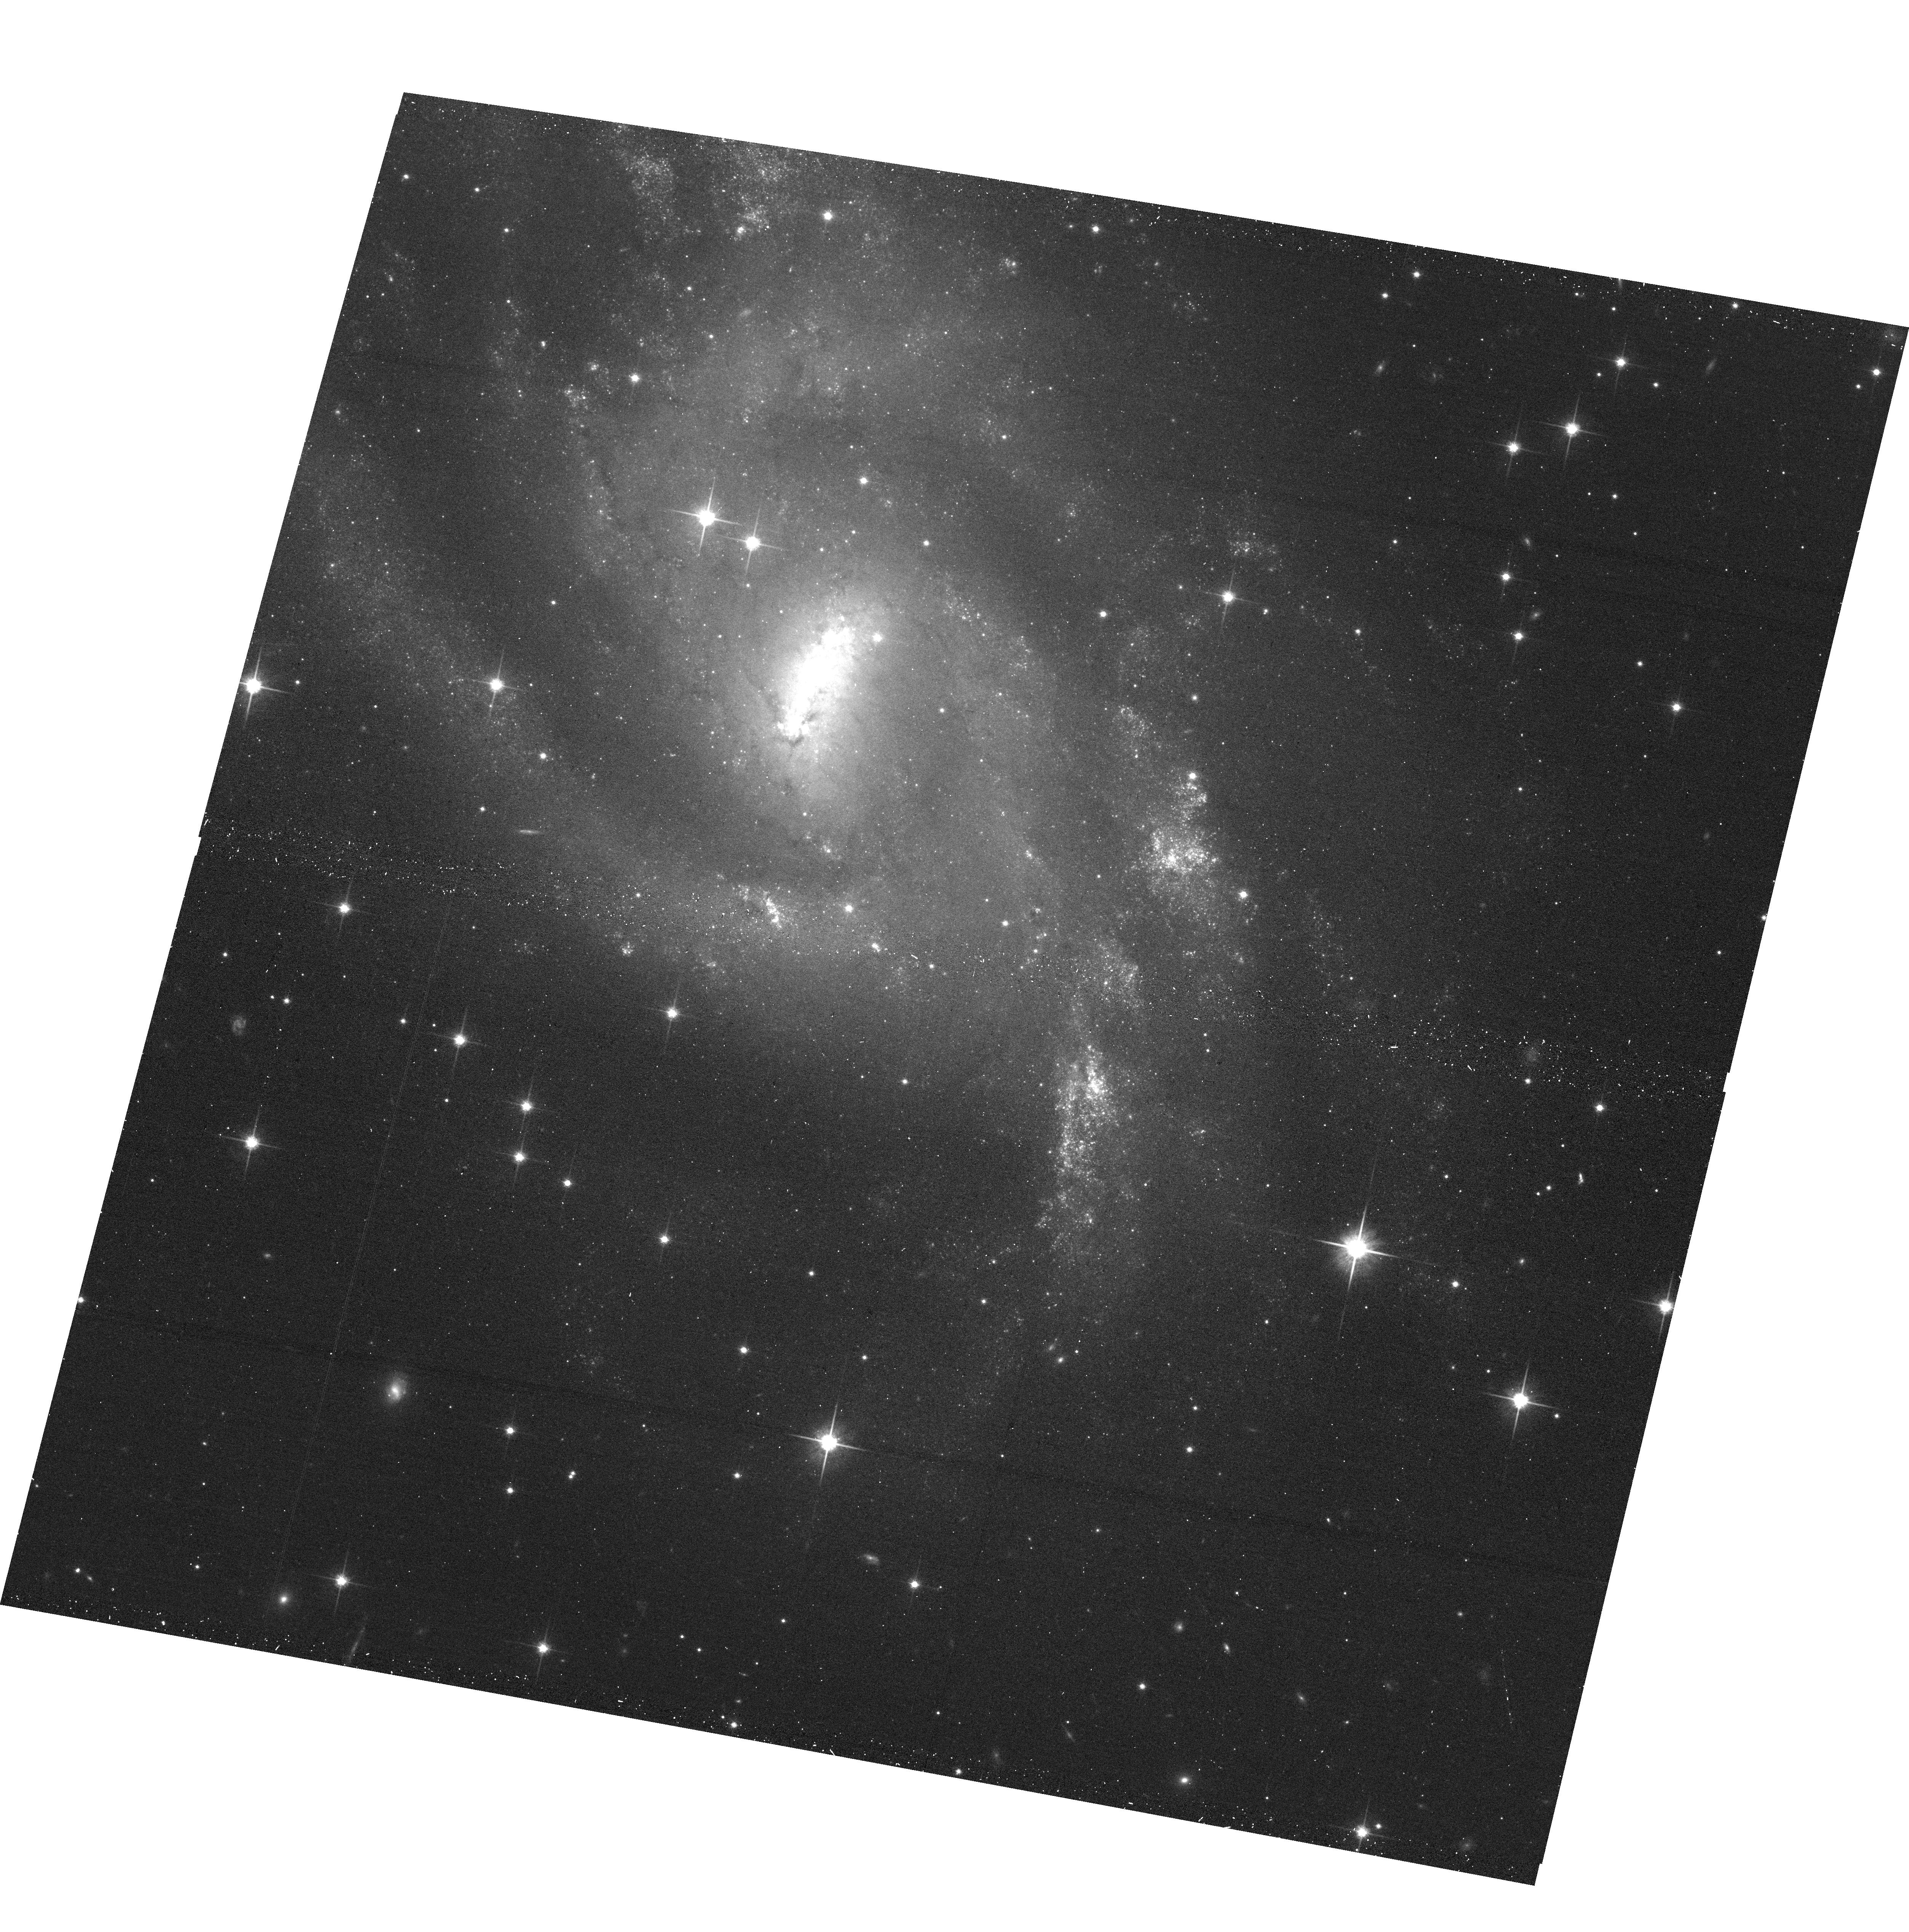
Target: SN1995AG
Instrument: ACS/WFC
Filter: F814W
Exposure: 13 min
Observation ID: hst_17070_18_acs_wfc_f814w_jey318

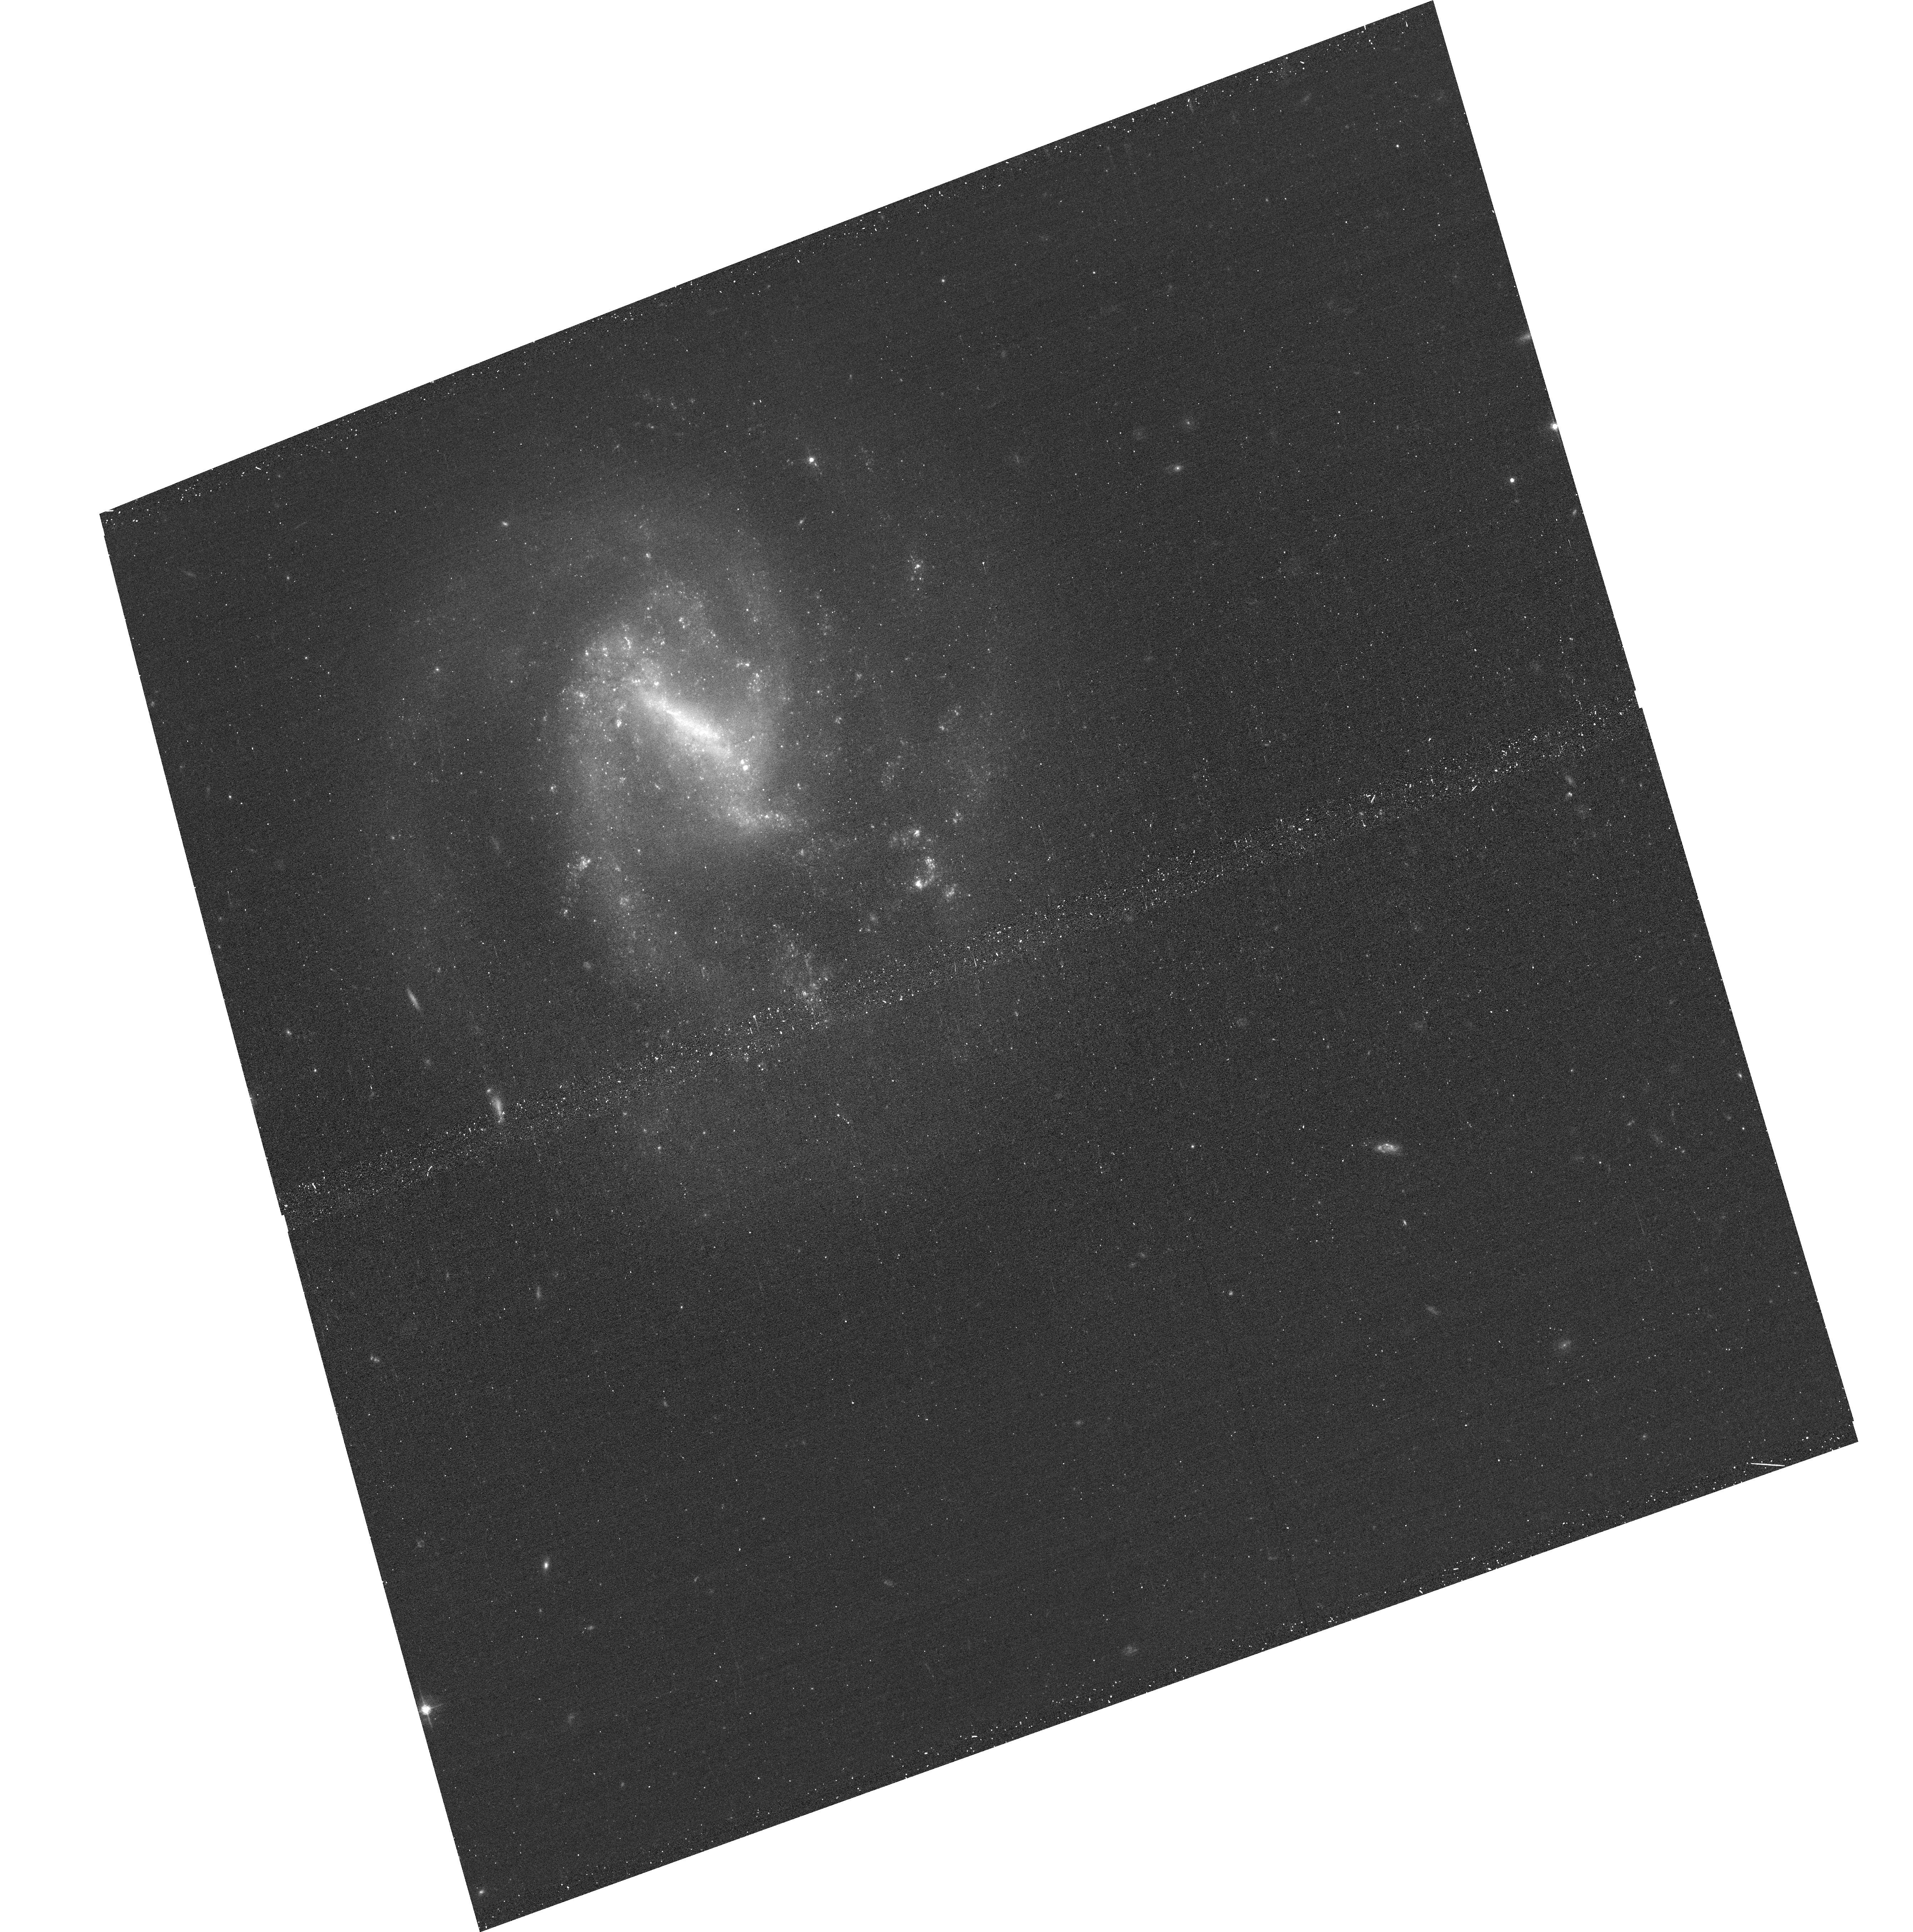
Target: SN1999BG
Instrument: ACS/WFC
Filter: F555W
Exposure: 13 min
Observation ID: hst_17070_21_acs_wfc_f555w_jey321

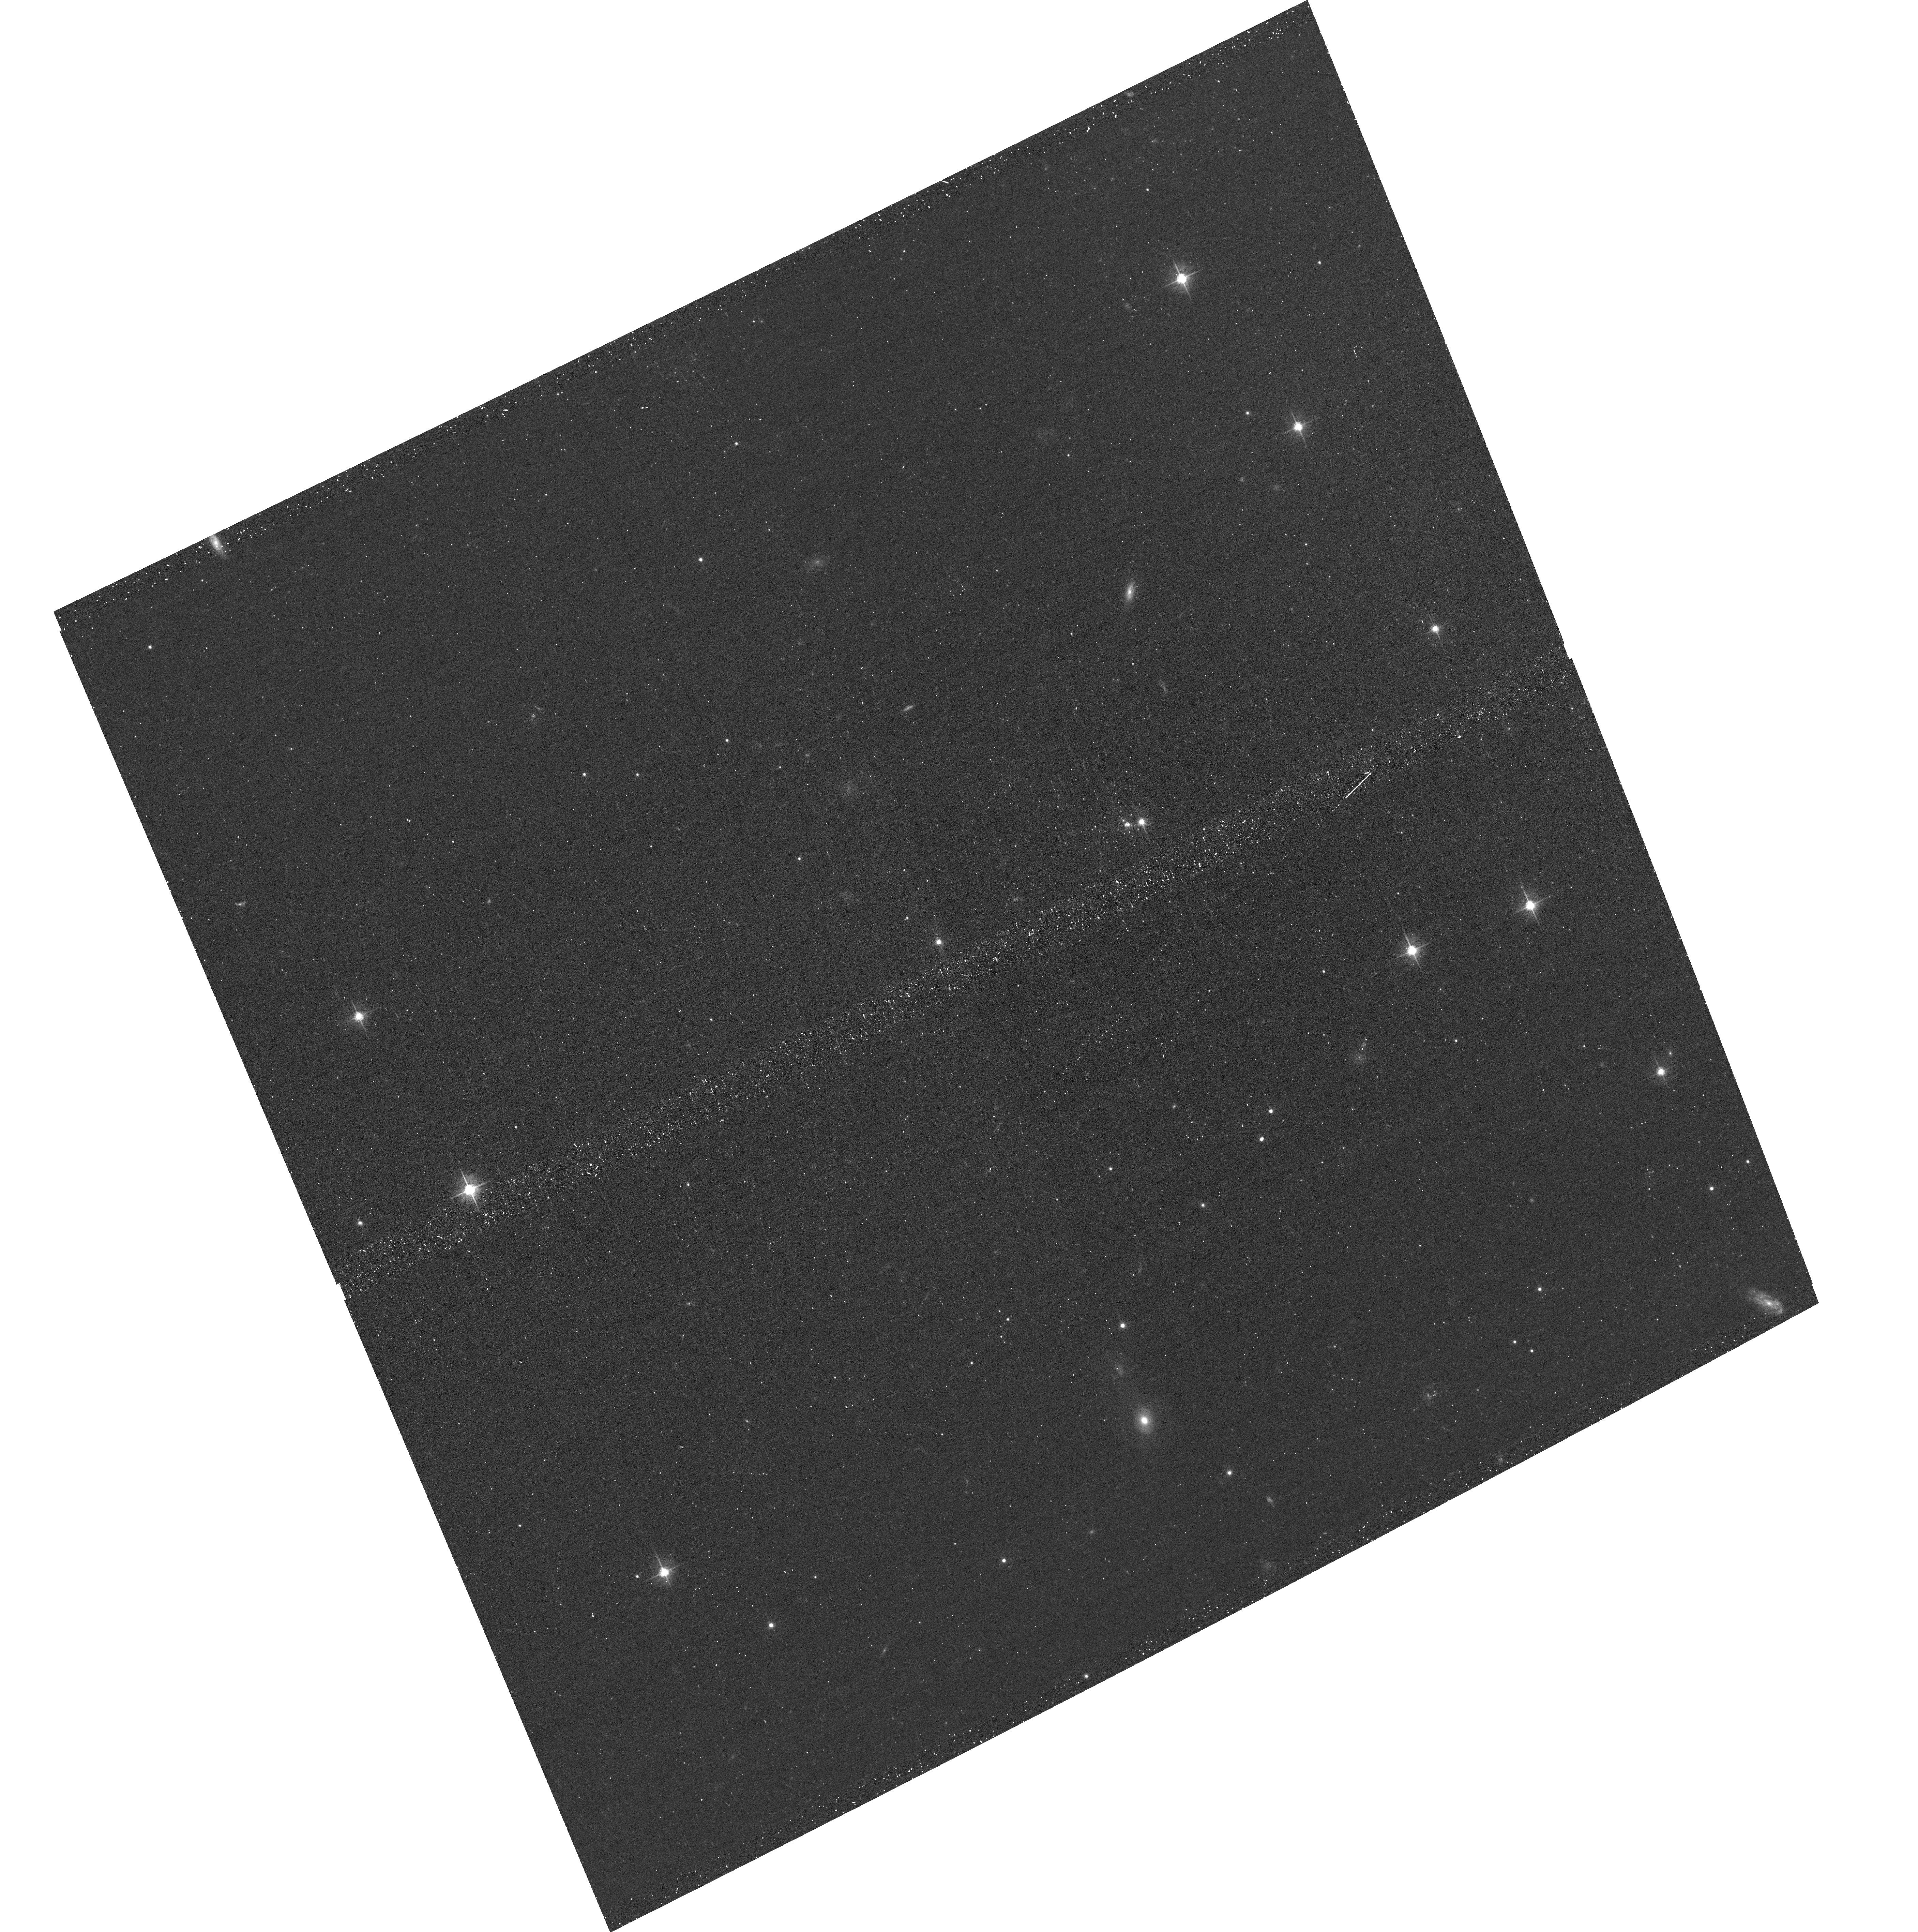
Target: SN1969L
Instrument: ACS/WFC
Filter: F555W
Exposure: 13 min
Observation ID: hst_17070_09_acs_wfc_f555w_jey309

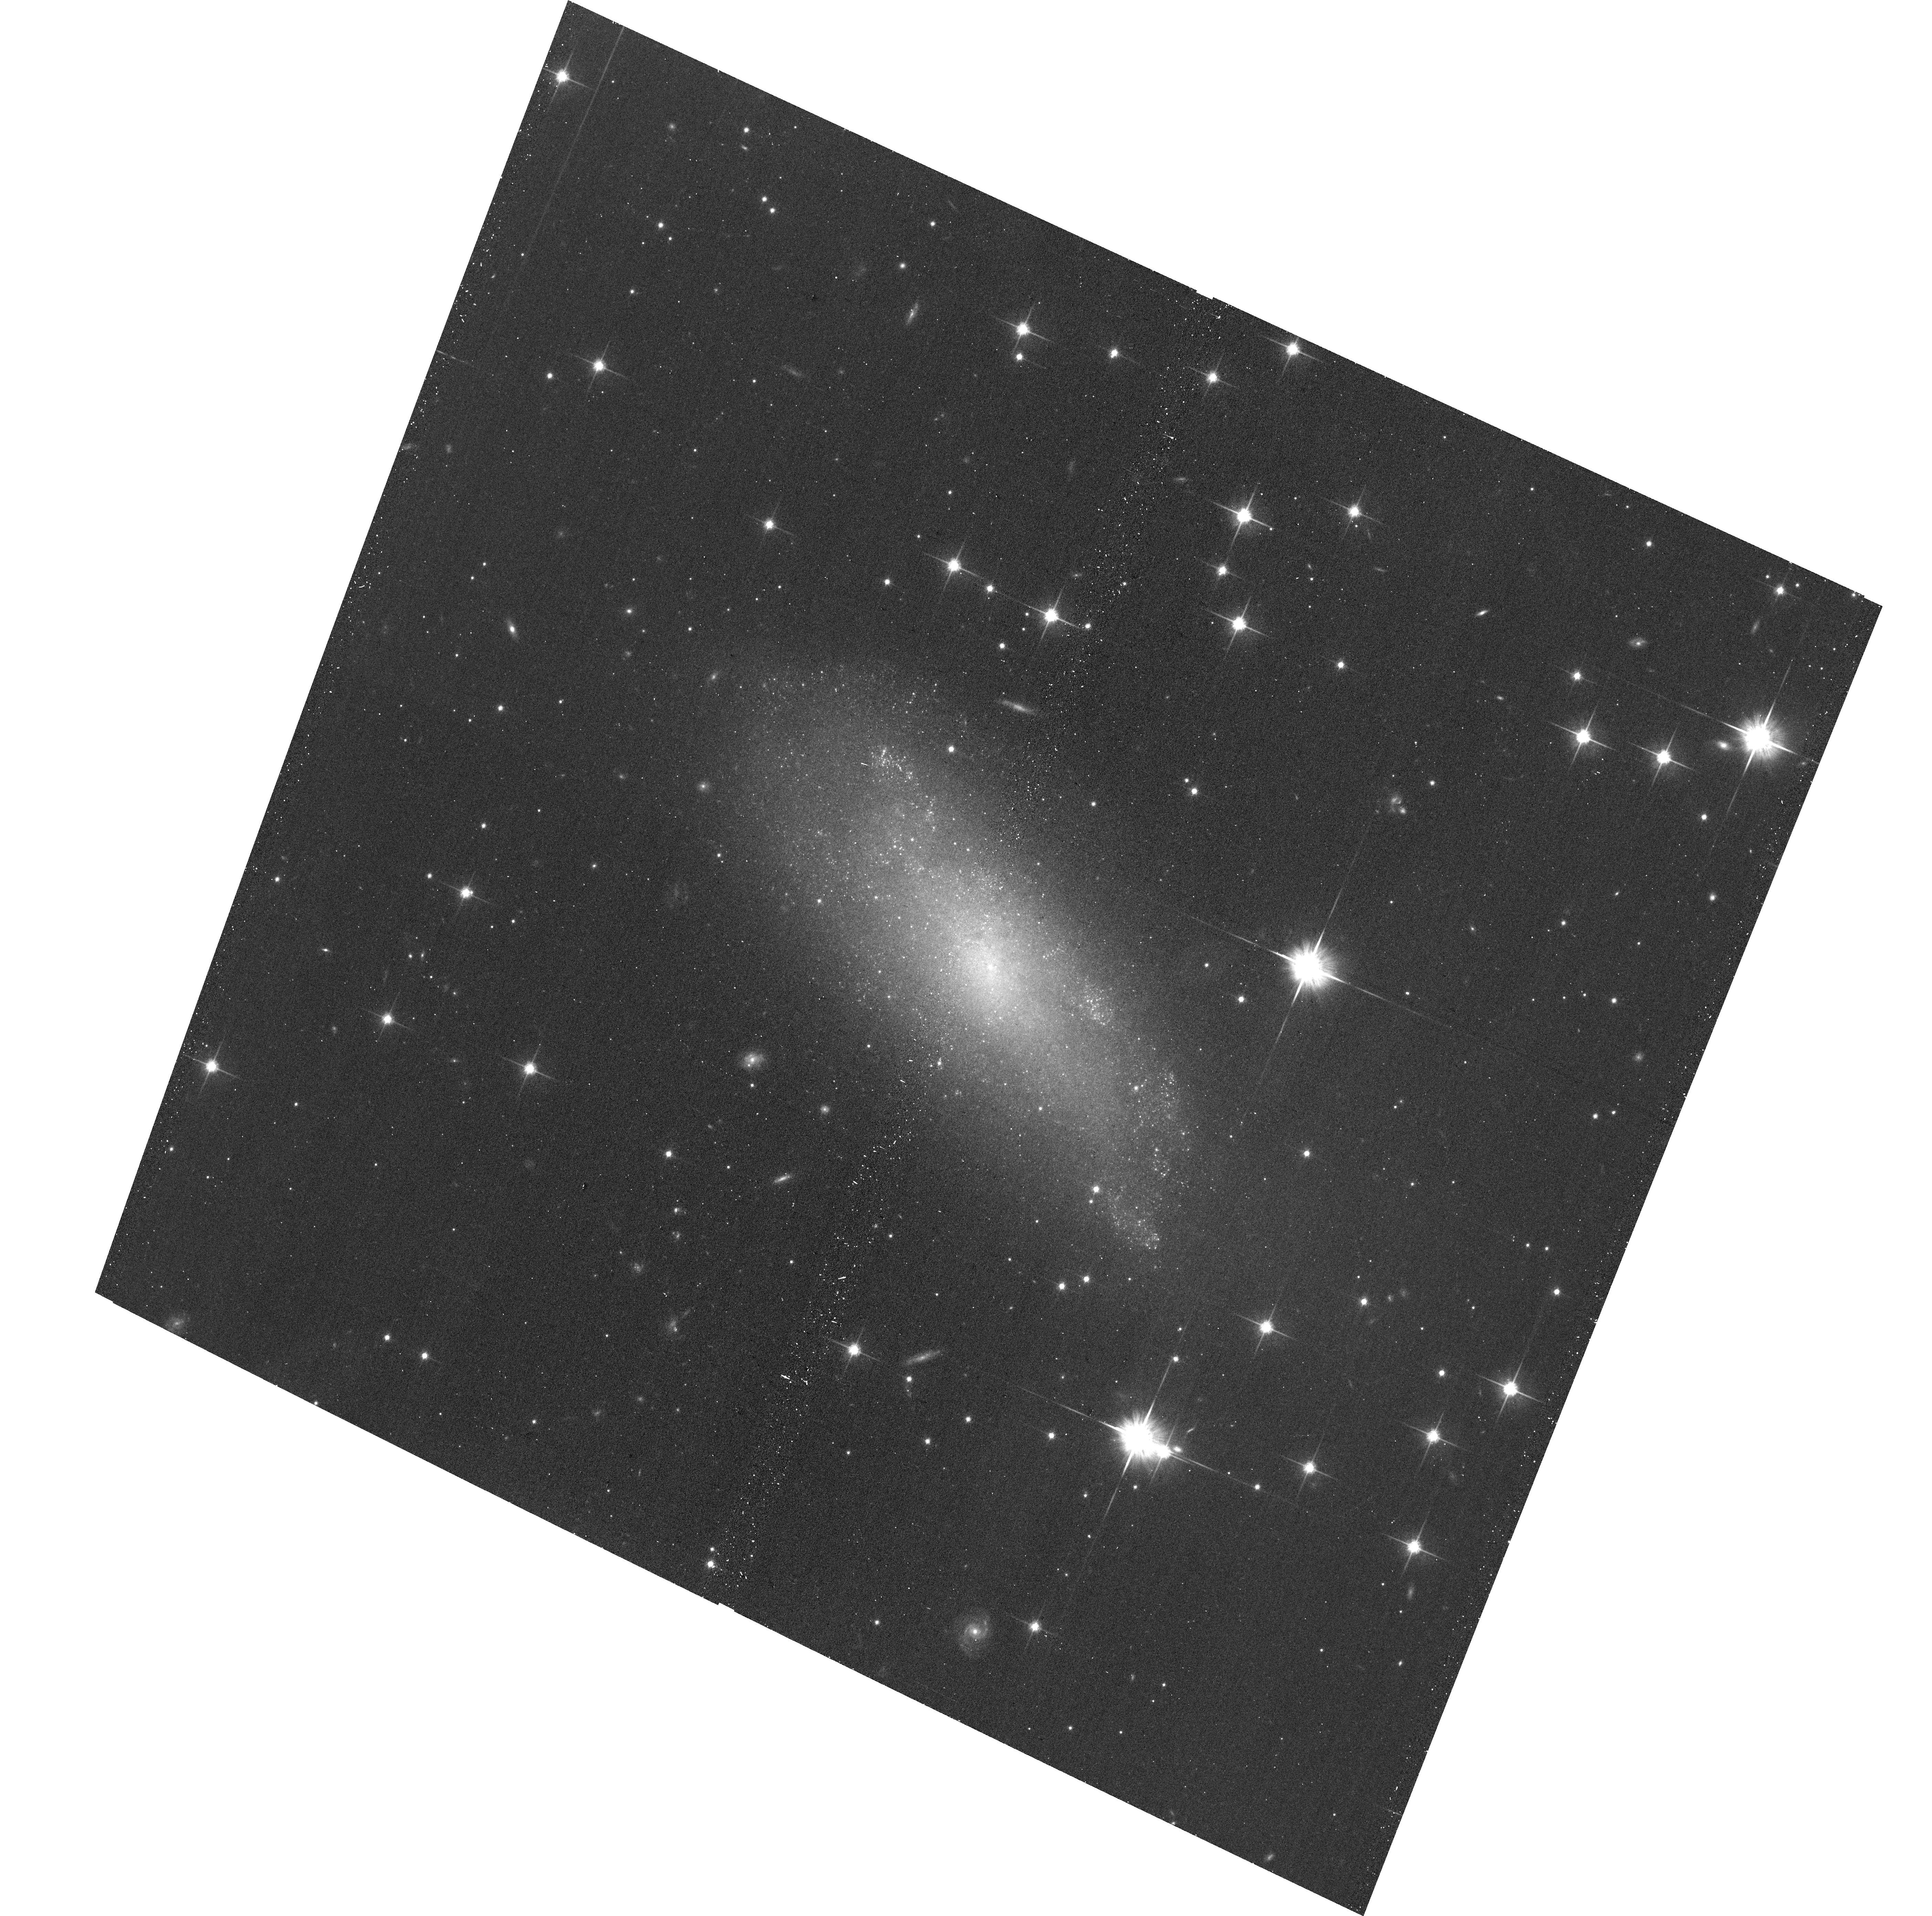
Target: SN2008FB
Instrument: ACS/WFC
Filter: F814W
Exposure: 13 min
Observation ID: hst_17070_33_acs_wfc_f814w_jey333

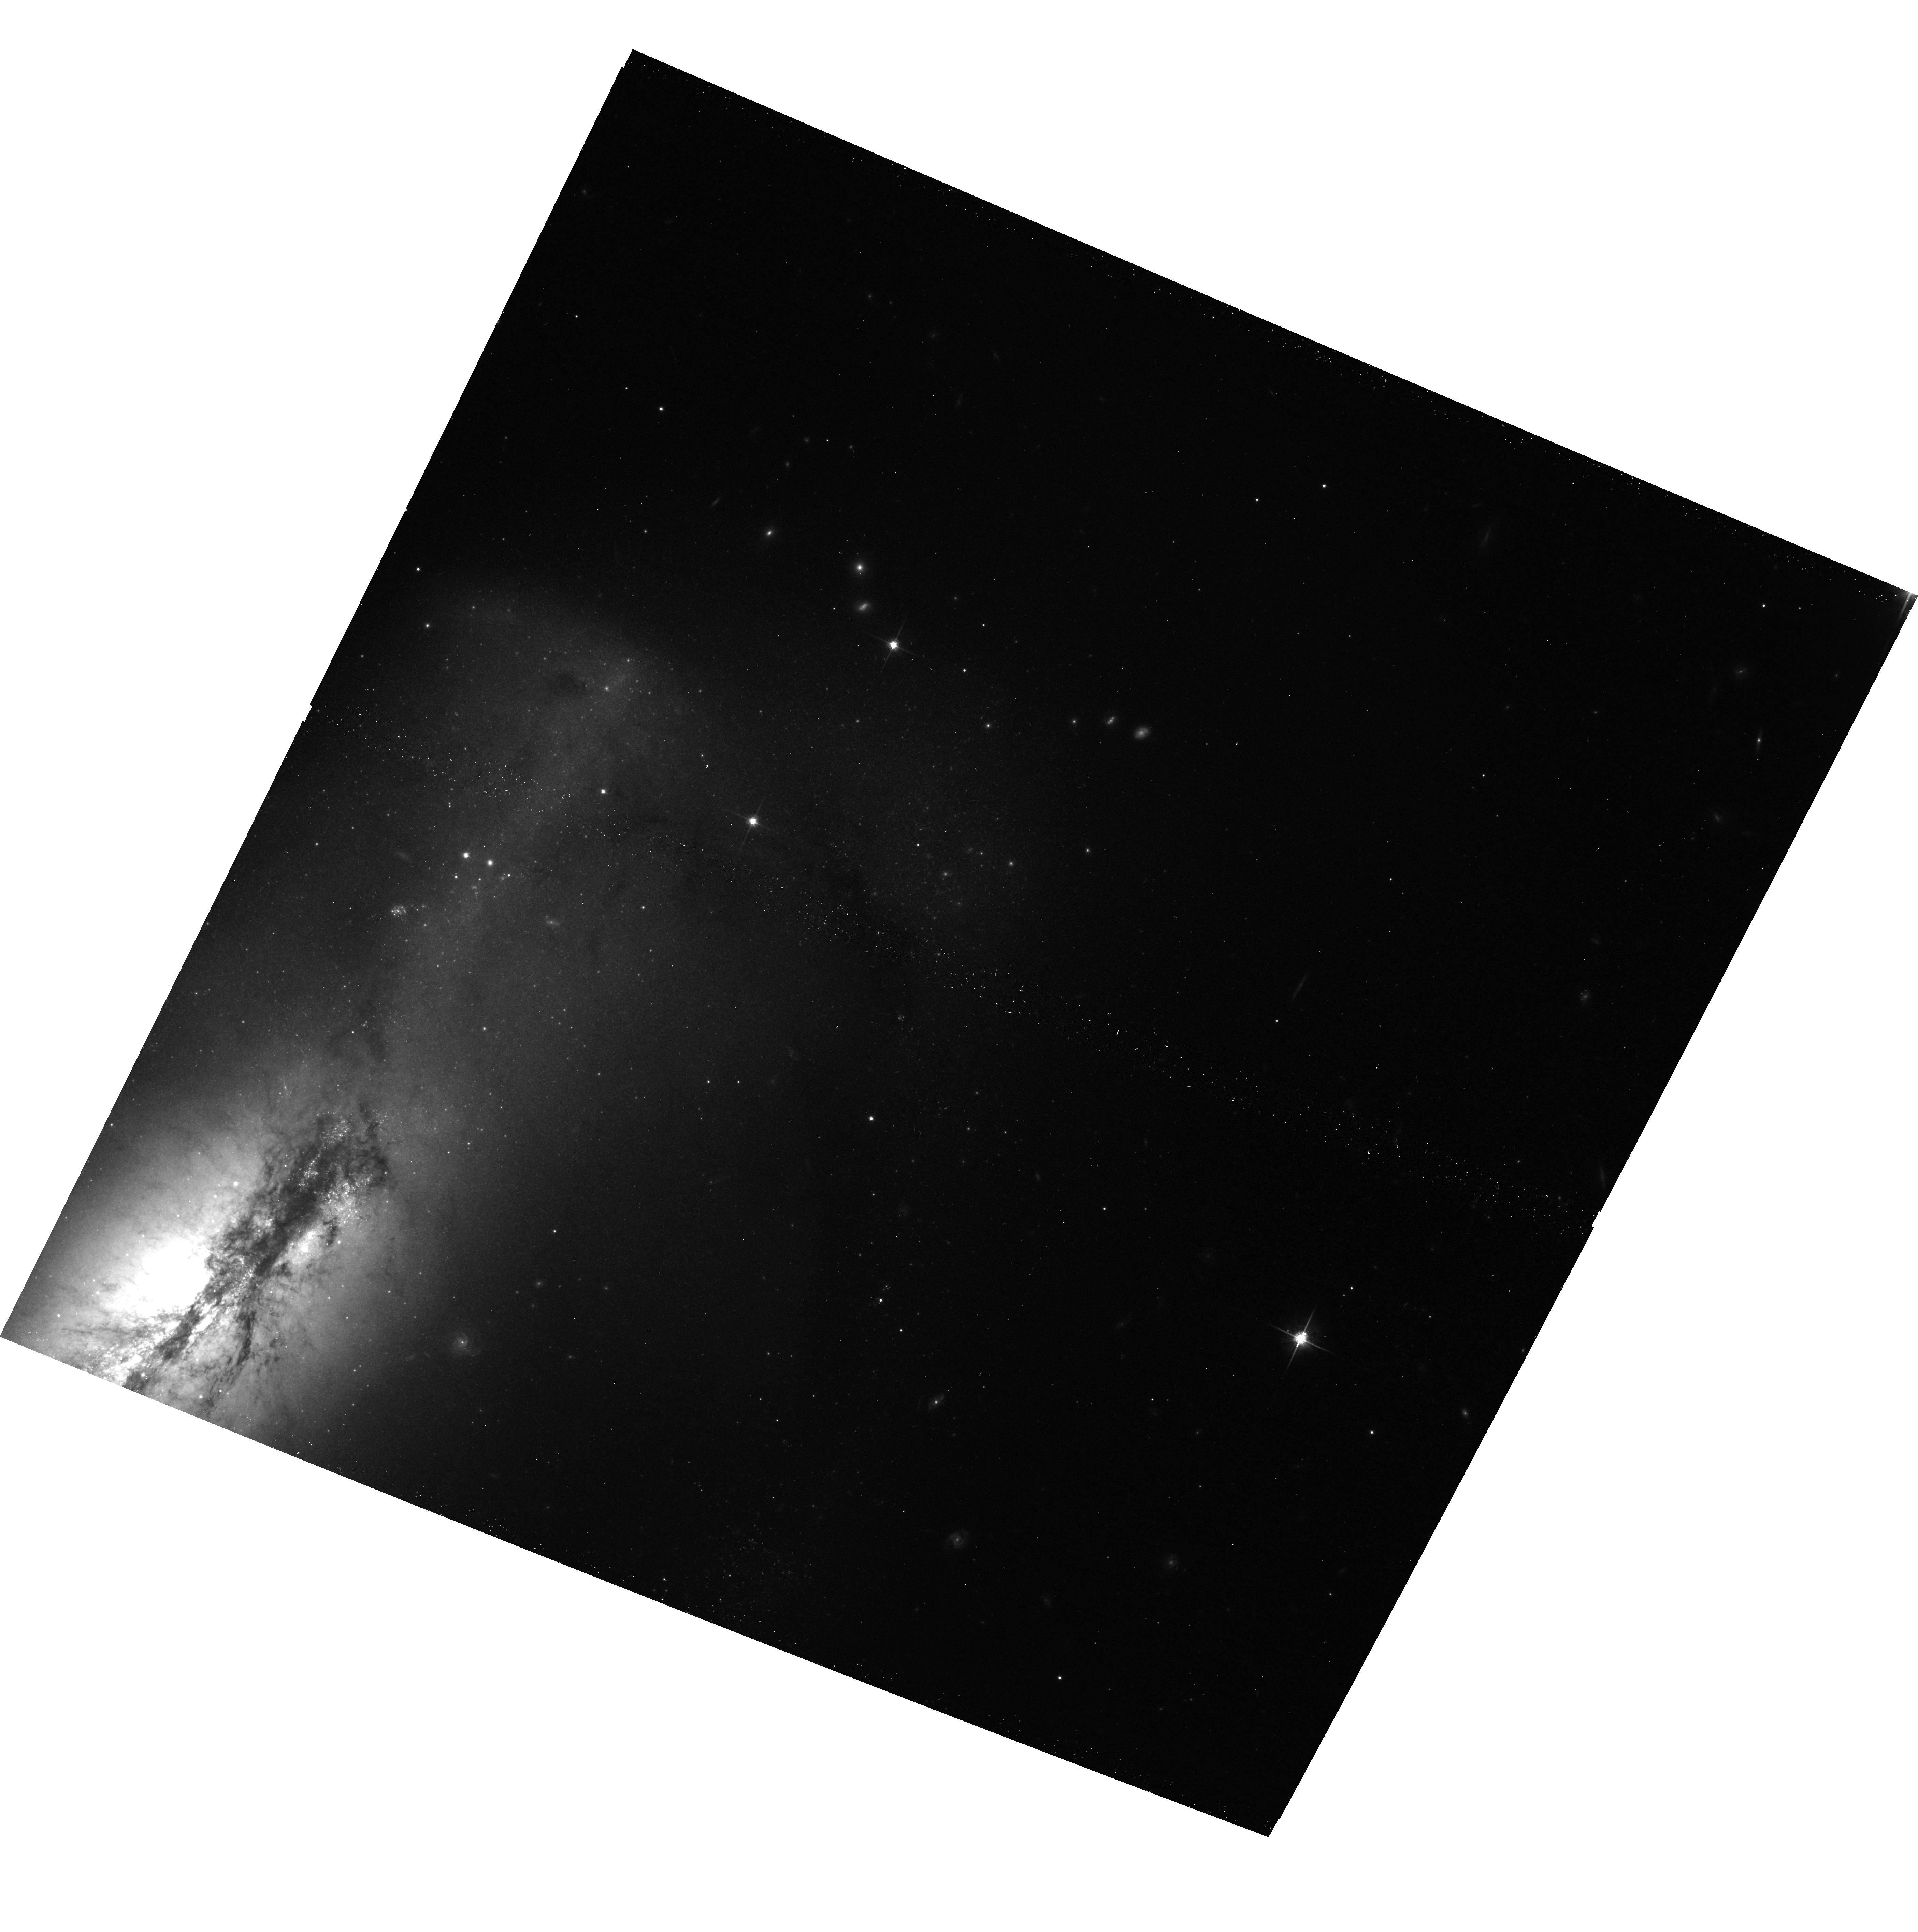
Target: SN2018ZD
Instrument: ACS/WFC
Filter: F814W
Exposure: 13 min
Observation ID: hst_17070_57_acs_wfc_f814w_jey357

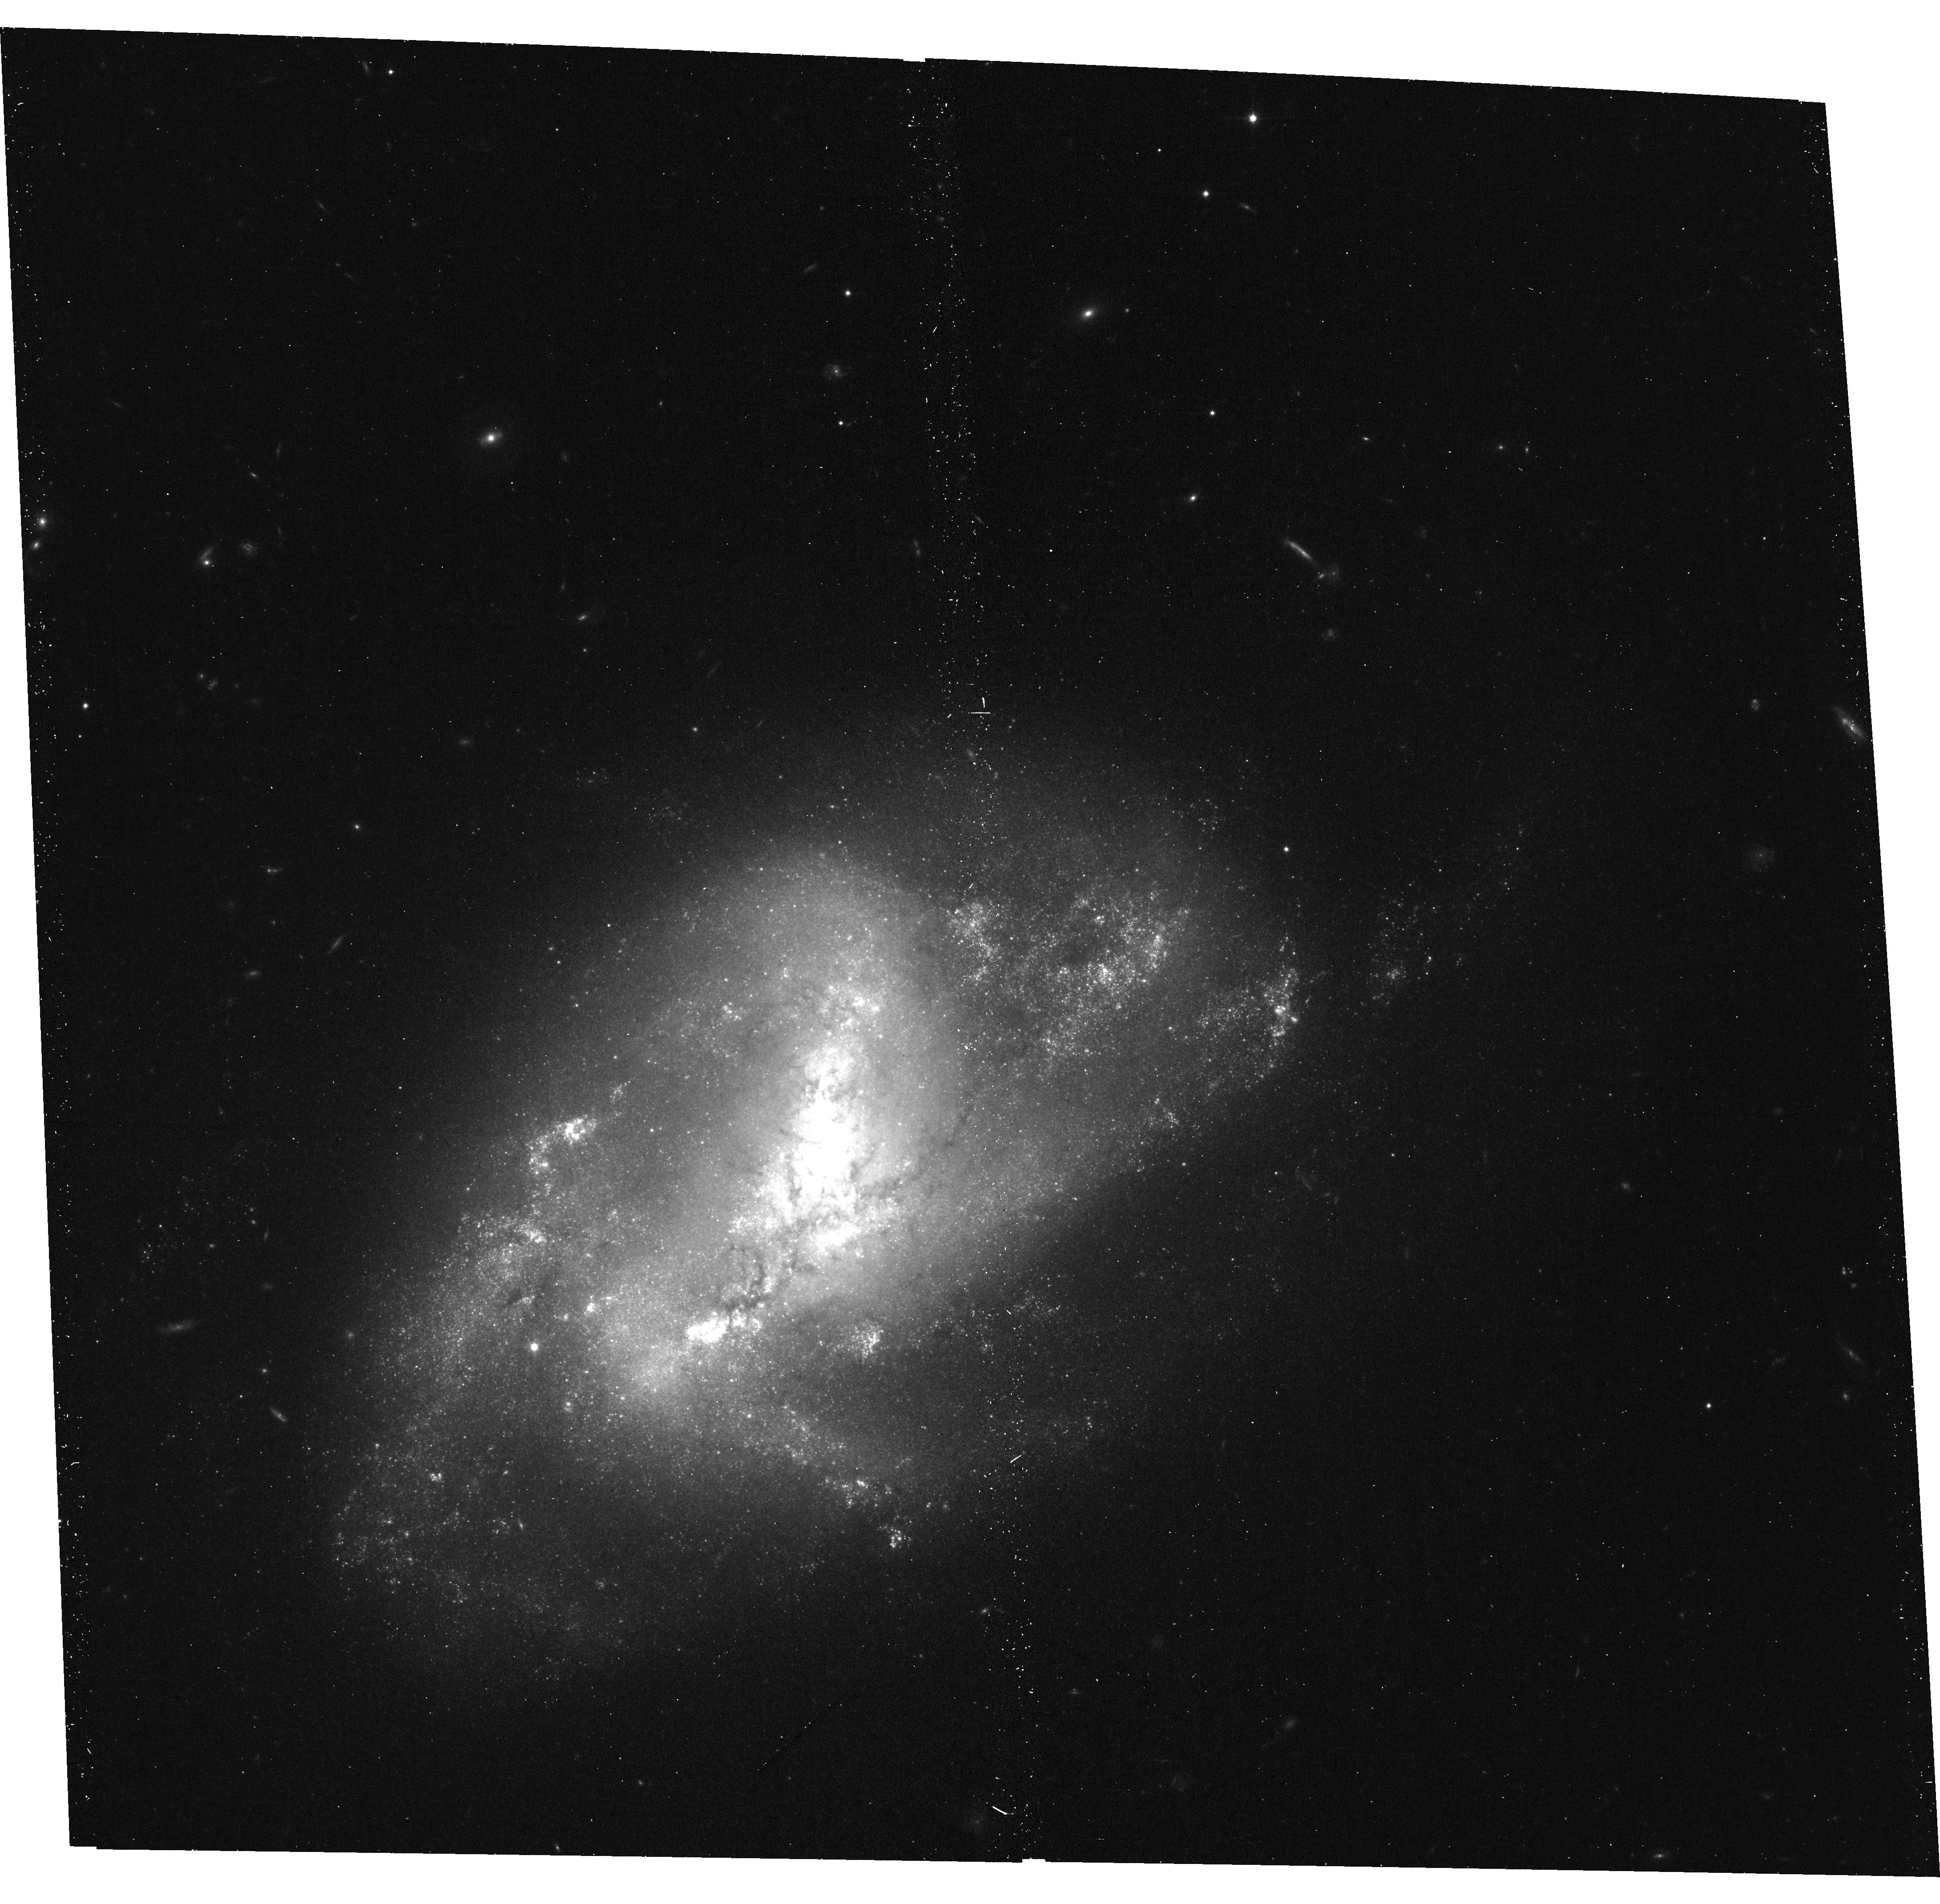
Target: SN2014CX
Instrument: ACS/WFC
Filter: F814W
Exposure: 13 min
Observation ID: hst_17070_42_acs_wfc_f814w_jey342

Snapshot Observations of Type II Supernovae (PI: Kilpatrick, Charles)

Hydrogen-rich (Type II) supernovae exhibit enormous photometric and spectroscopic diversity that is still poorly understood despite being the largest sub-class of supernovae in volume-limited surveys and having a large sample of directly detected progenitor stars. Much of this diversity is driven by mass loss, which strips the progenitor star and pollutes its circumstellar environment with gas and dust. HST can make significant contributions to understanding both the properties of the progenitor system and nature of the circumstellar environment through targeted observations of a large, statistical sample of Type II supernovae. We will use multi-band imaging to resolve the stellar population around a large number of Type II supernovae, enabling isochrone fitting and thus an initial mass estimate, and producing the largest and most constraining sample to date of progenitor star initial mass estimates. We will also look for late-time emission from nearby supernovae, potentially revealing delayed circumstellar interaction and uncovering modes of mass loss from centuries before explosion. For the closest events, our observations will enable us to search for surviving companion stars to Type II supernovae, connecting the spectroscopic and photometric diversity we see to the configuration of their progenitor systems.